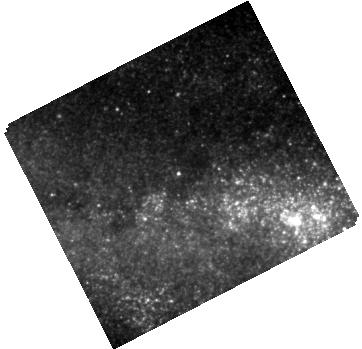
Target: SPIRITS-16TN
Instrument: WFC3/IR
Filter: F160W
Exposure: 7 min
Observation ID: hst_14258_08_wfc3_ir_f160w_id2808

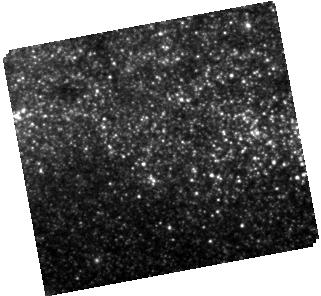
Target: SPIRITS-14QB
Instrument: WFC3/IR
Filter: F160W
Exposure: 3 min
Observation ID: hst_14258_01_wfc3_ir_f160w_id2801

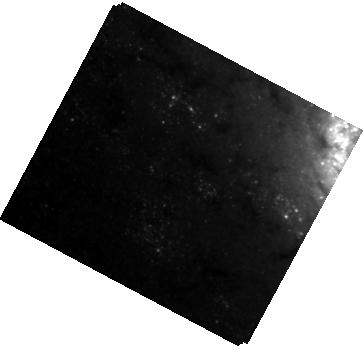
Target: SPIRITS-16AJ
Instrument: WFC3/IR
Filter: F110W
Exposure: 12 min
Observation ID: hst_14258_06_wfc3_ir_f110w_id2806

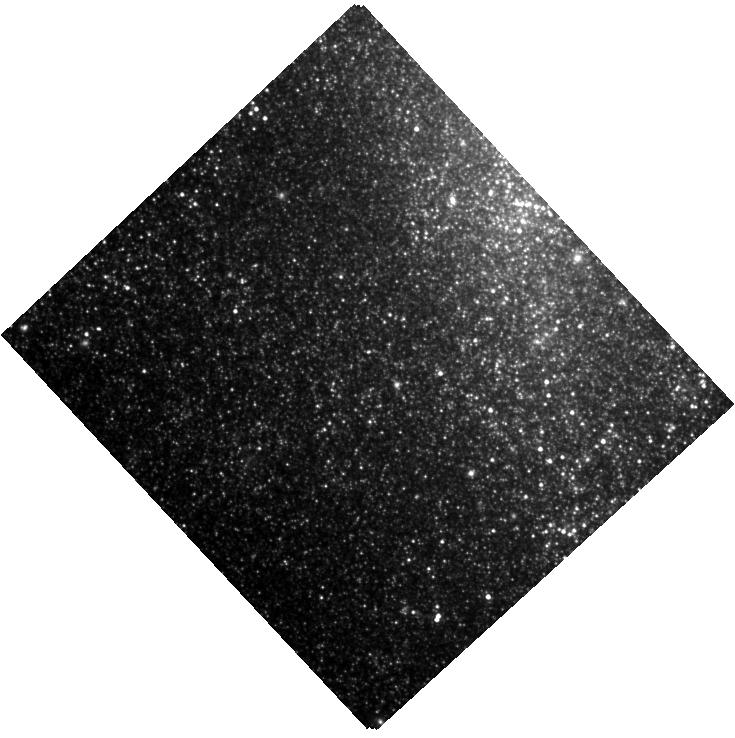
Target: SPIRITS-15QO+15AAG
Instrument: WFC3/IR
Filter: F160W
Exposure: 5 min
Observation ID: hst_14258_02_wfc3_ir_f160w_id2802

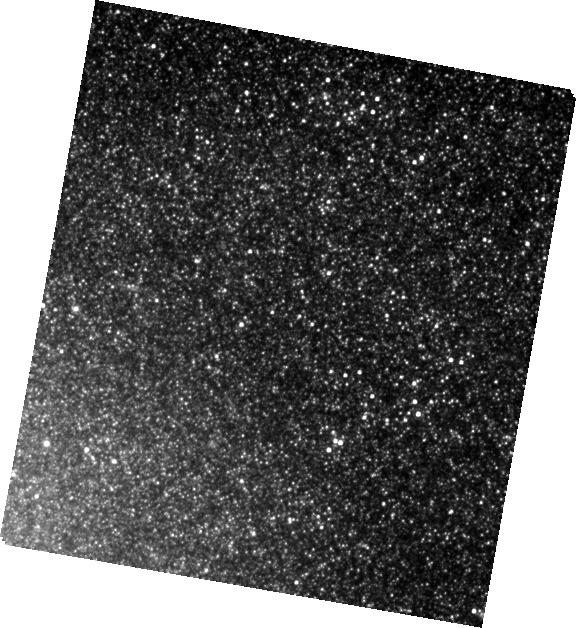
Target: SPIRITS-15WT
Instrument: WFC3/IR
Filter: F160W
Exposure: 5 min
Observation ID: hst_14258_05_wfc3_ir_f160w_id2805

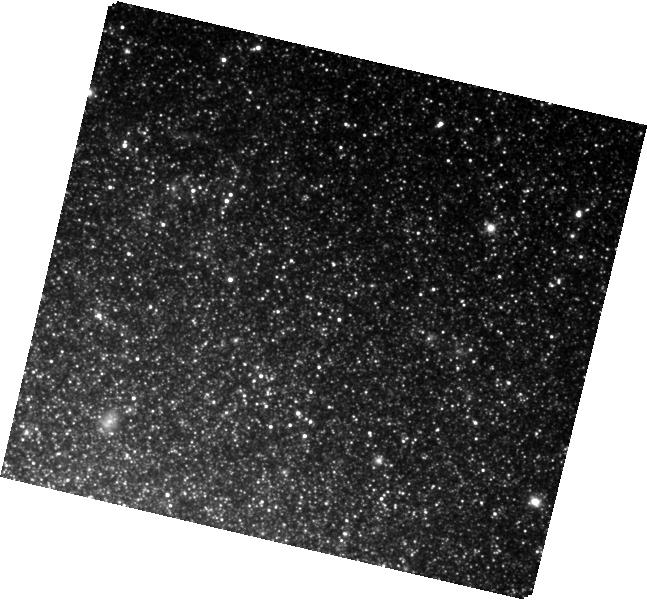
Target: SPIRITS-15AHG
Instrument: WFC3/IR
Filter: F110W
Exposure: 9 min
Observation ID: hst_14258_03_wfc3_ir_f110w_id2803

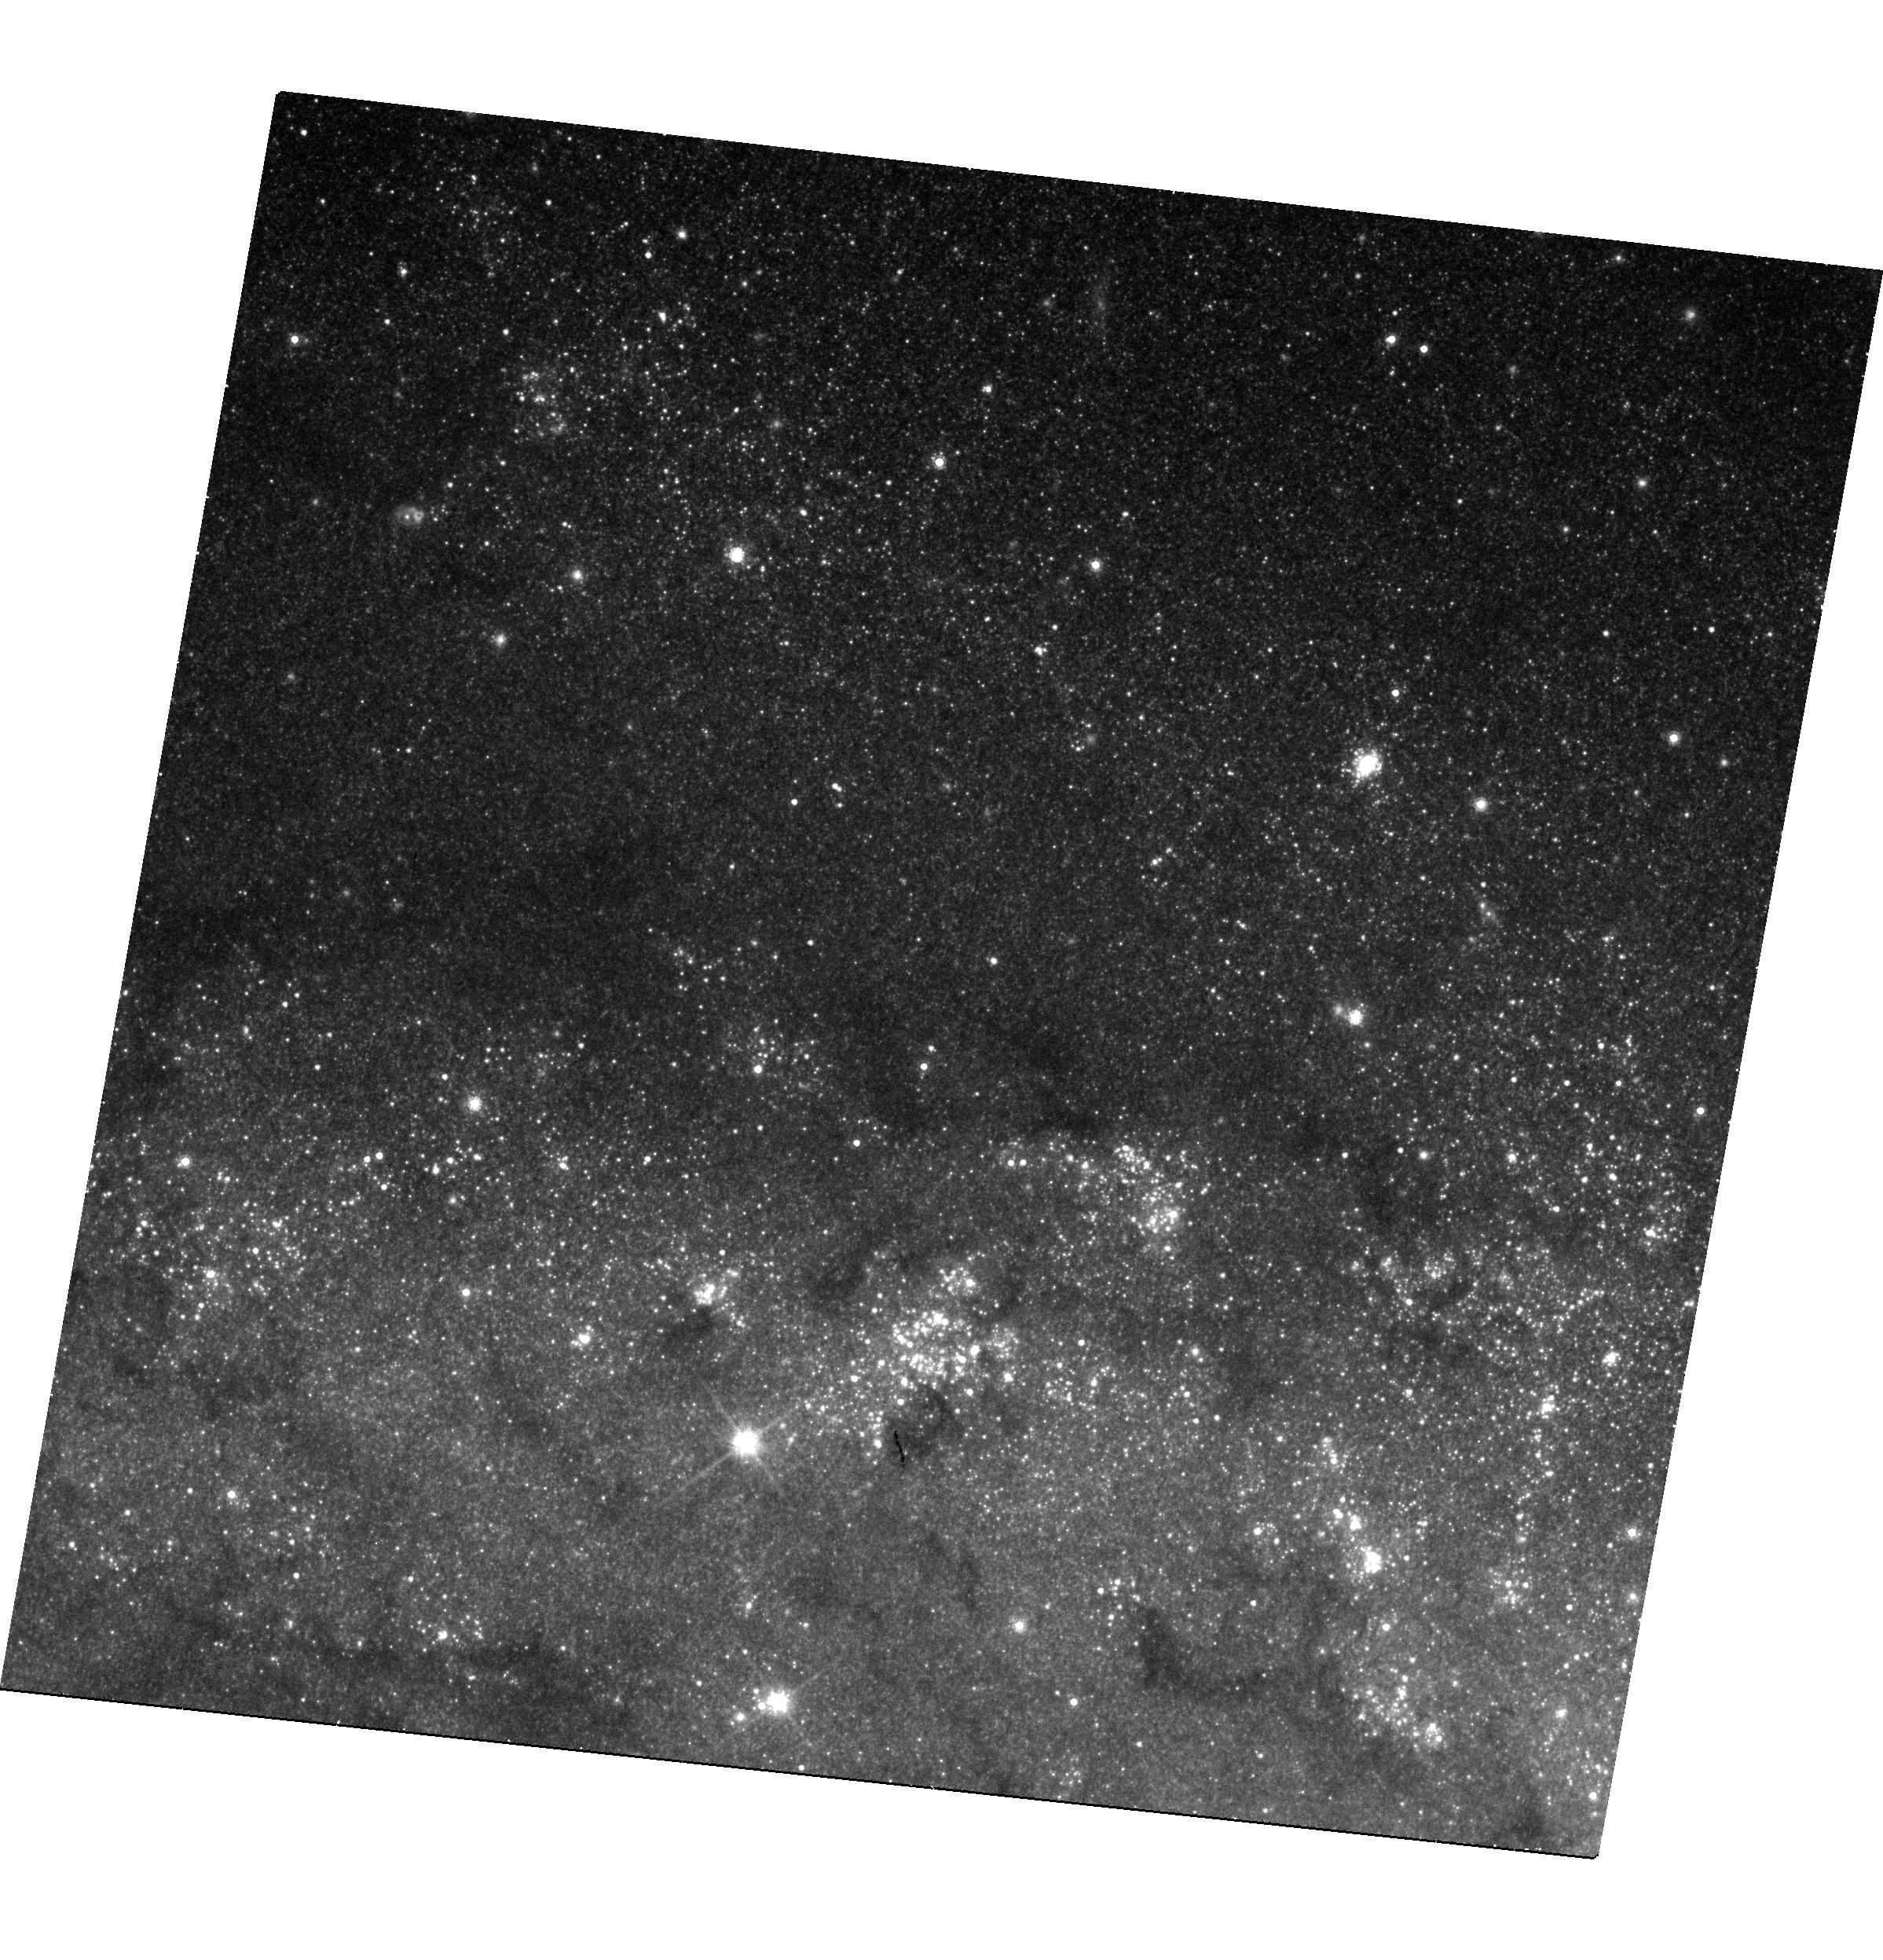
Target: SPIRITS-15AFP
Instrument: WFC3/UVIS
Filter: F814W
Exposure: 22 min
Observation ID: hst_14258_04_wfc3_uvis_f814w_id2804

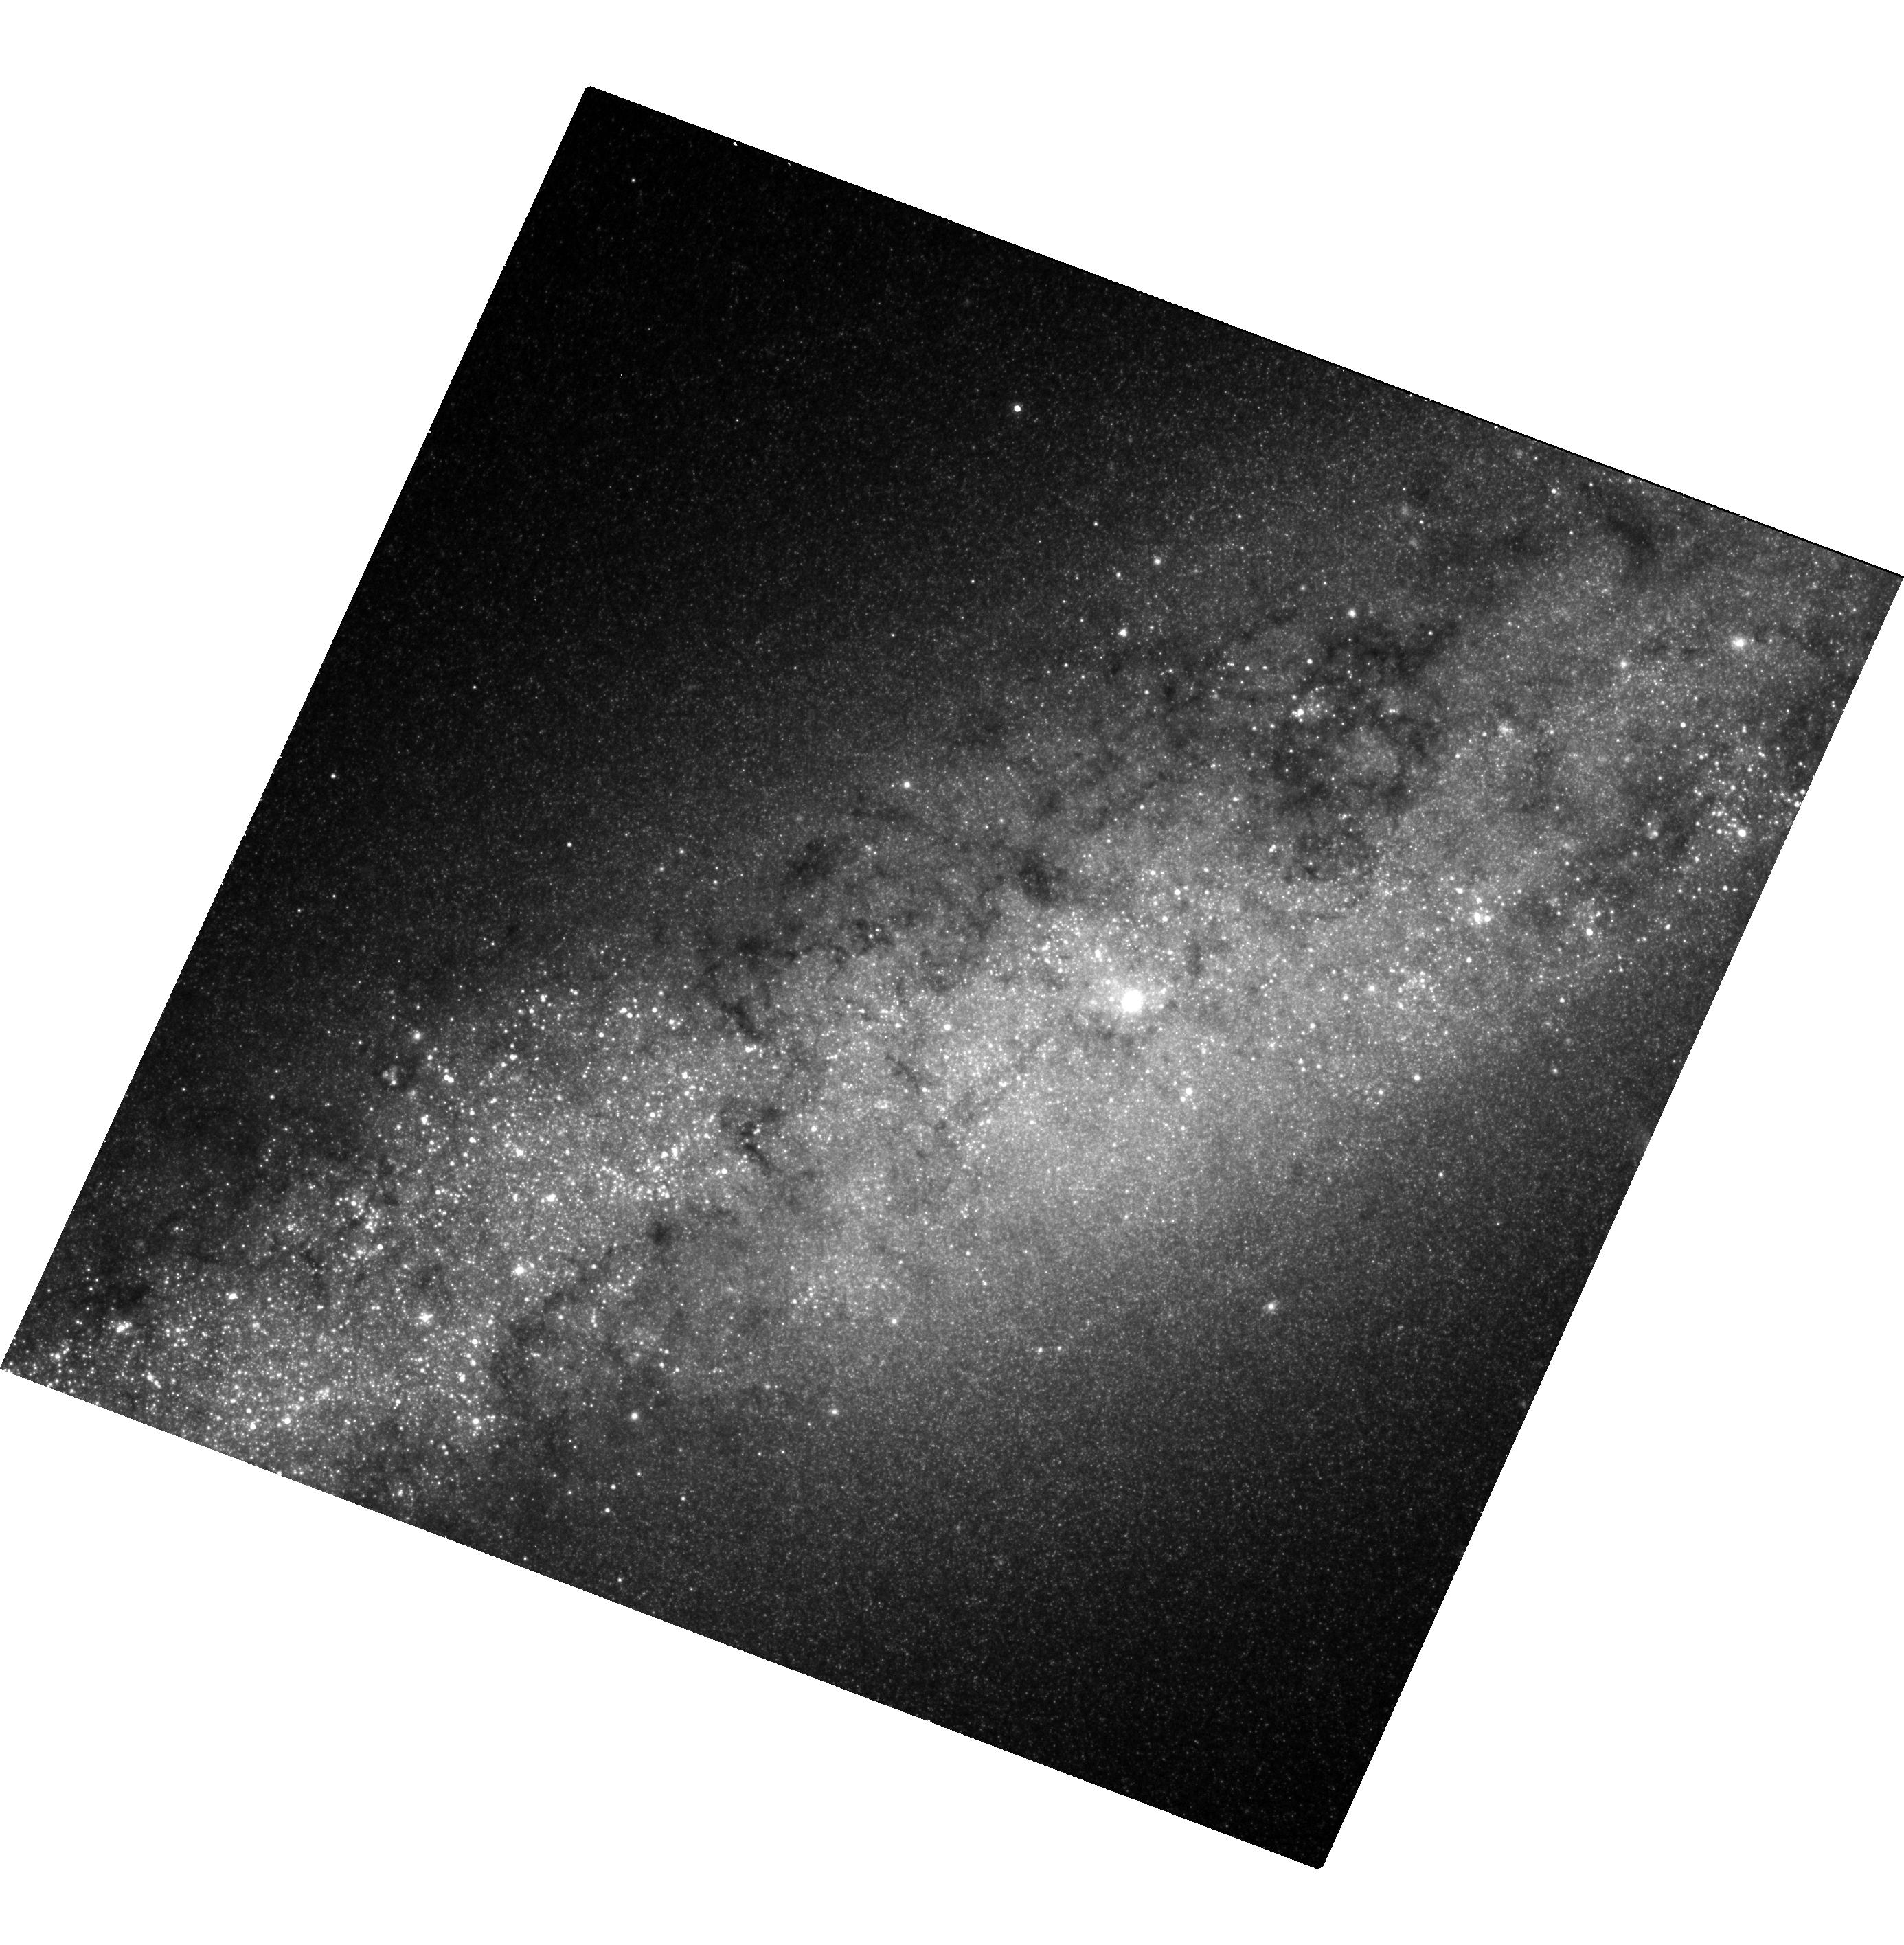
Target: SPIRITS-15MR+15MT
Instrument: WFC3/UVIS
Filter: F814W
Exposure: 26 min
Observation ID: hst_14258_07_wfc3_uvis_f814w_id2807

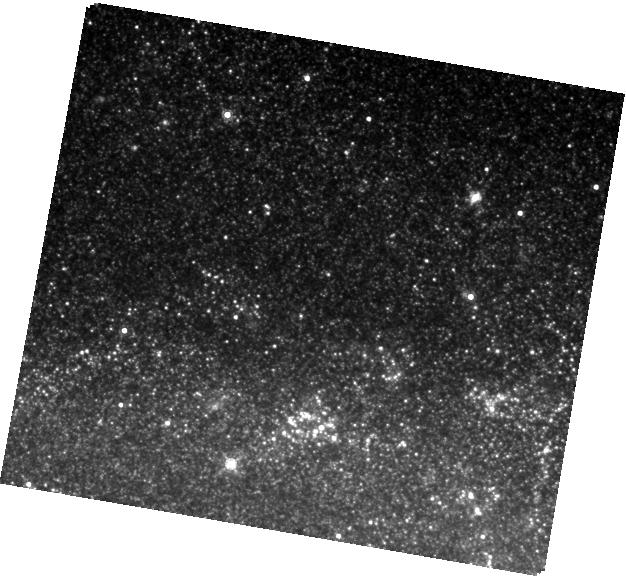
Target: SPIRITS-15AFP
Instrument: WFC3/IR
Filter: F160W
Exposure: 5 min
Observation ID: hst_14258_04_wfc3_ir_f160w_id2804

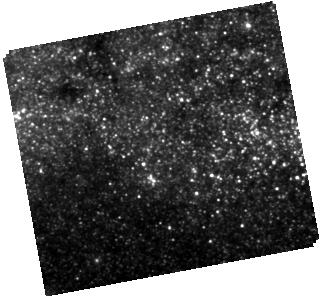
Target: SPIRITS-14QB
Instrument: WFC3/IR
Filter: F110W
Exposure: 12 min
Observation ID: hst_14258_01_wfc3_ir_f110w_id2801

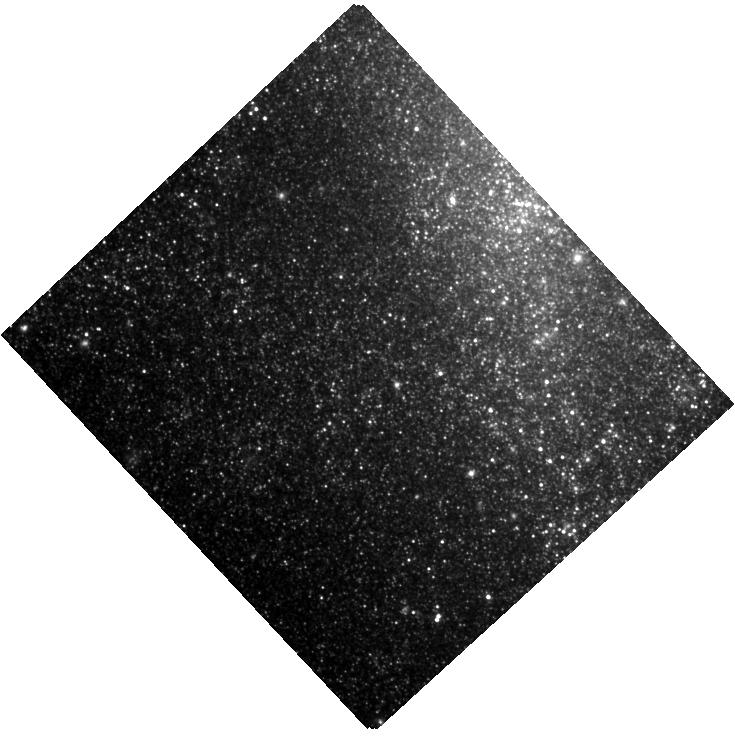
Target: SPIRITS-15QO+15AAG
Instrument: WFC3/IR
Filter: F110W
Exposure: 9 min
Observation ID: hst_14258_02_wfc3_ir_f110w_id2802

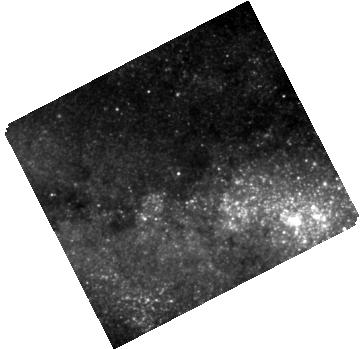
Target: SPIRITS-16TN
Instrument: WFC3/IR
Filter: F110W
Exposure: 12 min
Observation ID: hst_14258_08_wfc3_ir_f110w_id2808

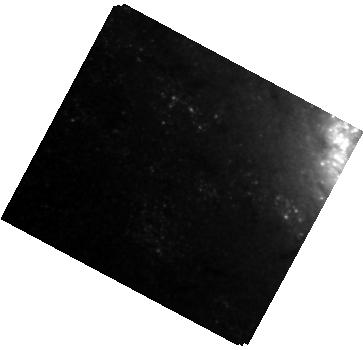
Target: SPIRITS-16AJ
Instrument: WFC3/IR
Filter: F160W
Exposure: 3 min
Observation ID: hst_14258_06_wfc3_ir_f160w_id2806

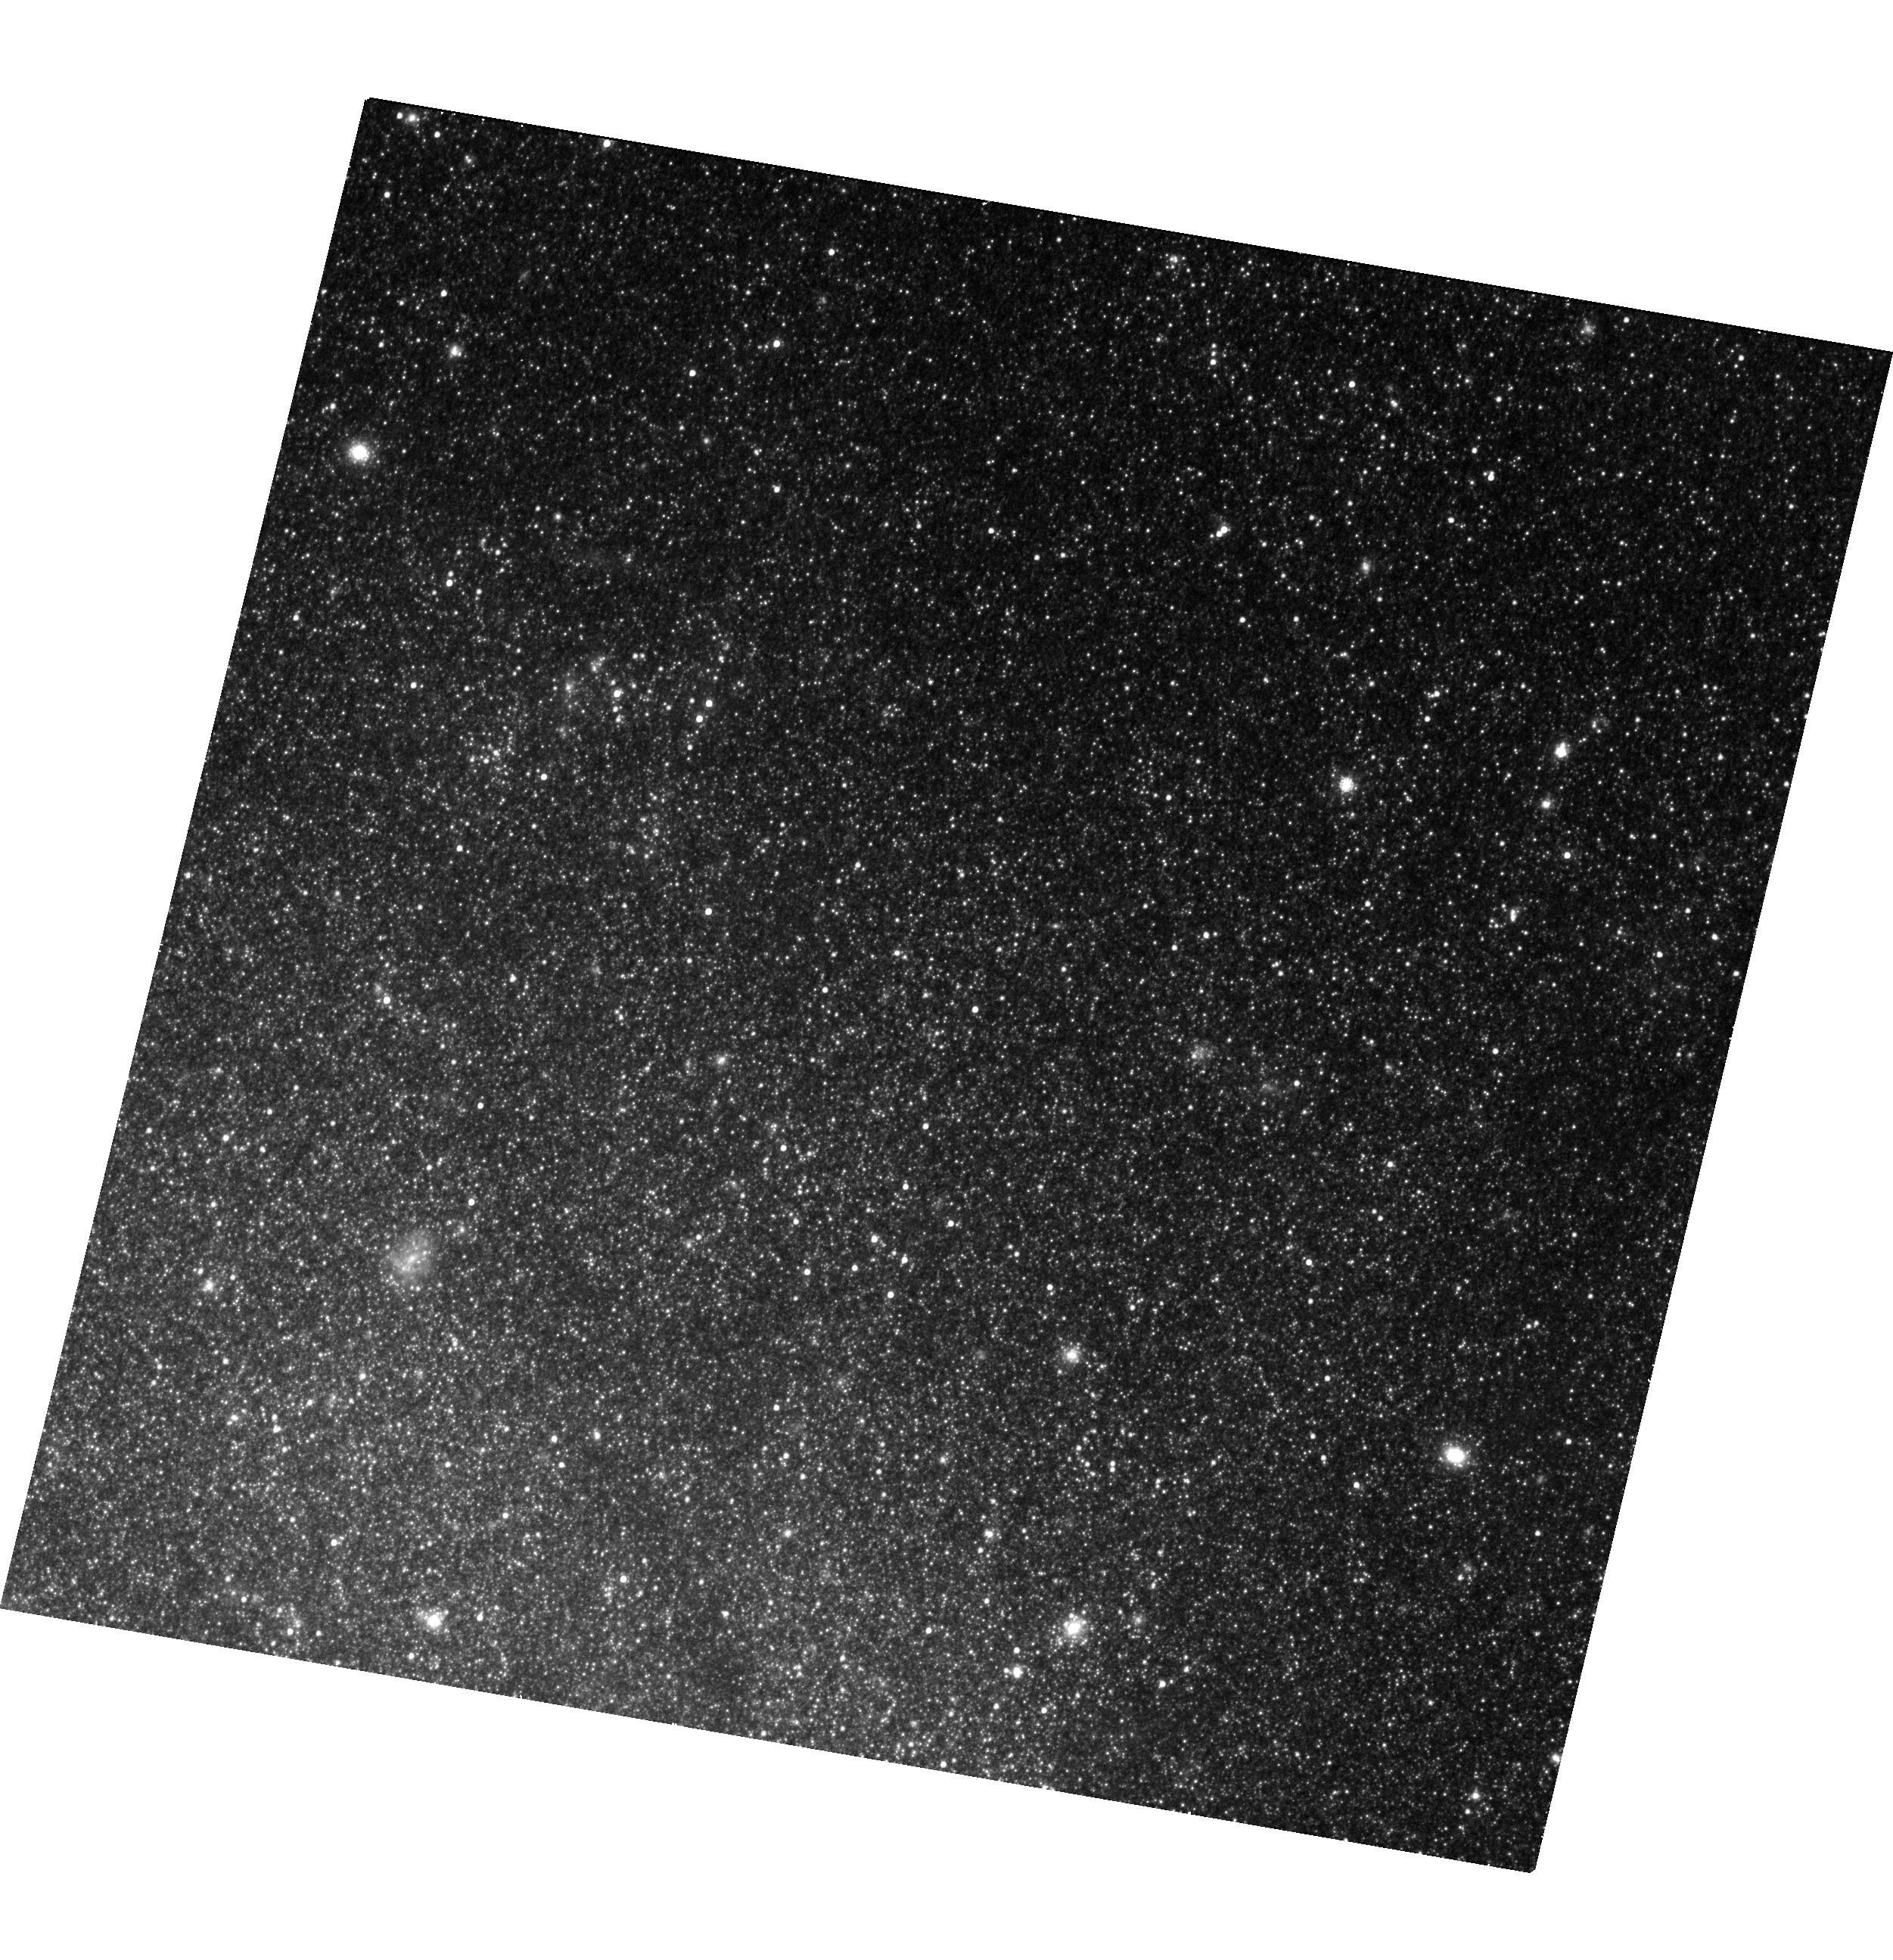
Target: SPIRITS-15AHG
Instrument: WFC3/UVIS
Filter: F814W
Exposure: 25 min
Observation ID: hst_14258_03_wfc3_uvis_f814w_id2803

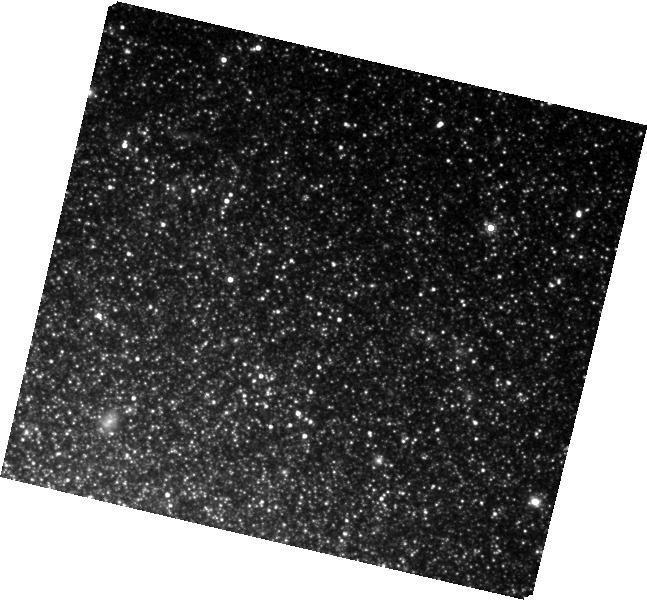
Target: SPIRITS-15AHG
Instrument: WFC3/IR
Filter: F160W
Exposure: 5 min
Observation ID: hst_14258_03_wfc3_ir_f160w_id2803

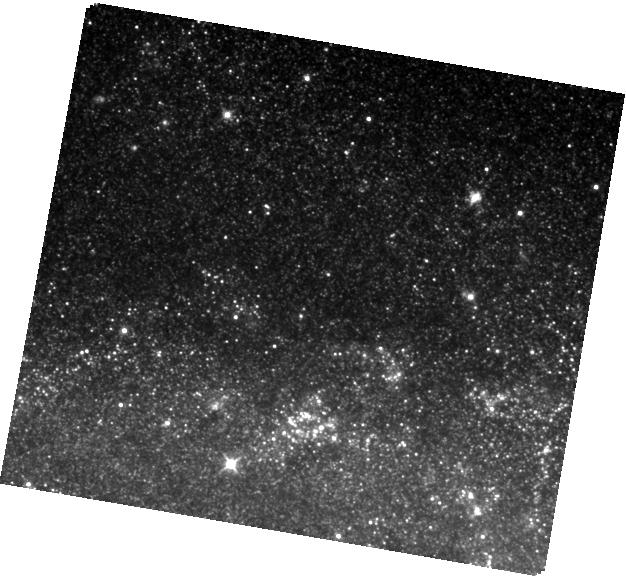
Target: SPIRITS-15AFP
Instrument: WFC3/IR
Filter: F110W
Exposure: 8 min
Observation ID: hst_14258_04_wfc3_ir_f110w_id2804

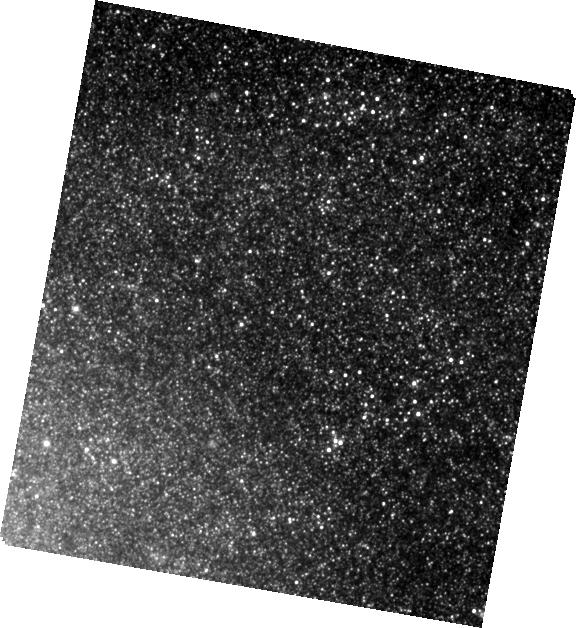
Target: SPIRITS-15WT
Instrument: WFC3/IR
Filter: F110W
Exposure: 8 min
Observation ID: hst_14258_05_wfc3_ir_f110w_id2805

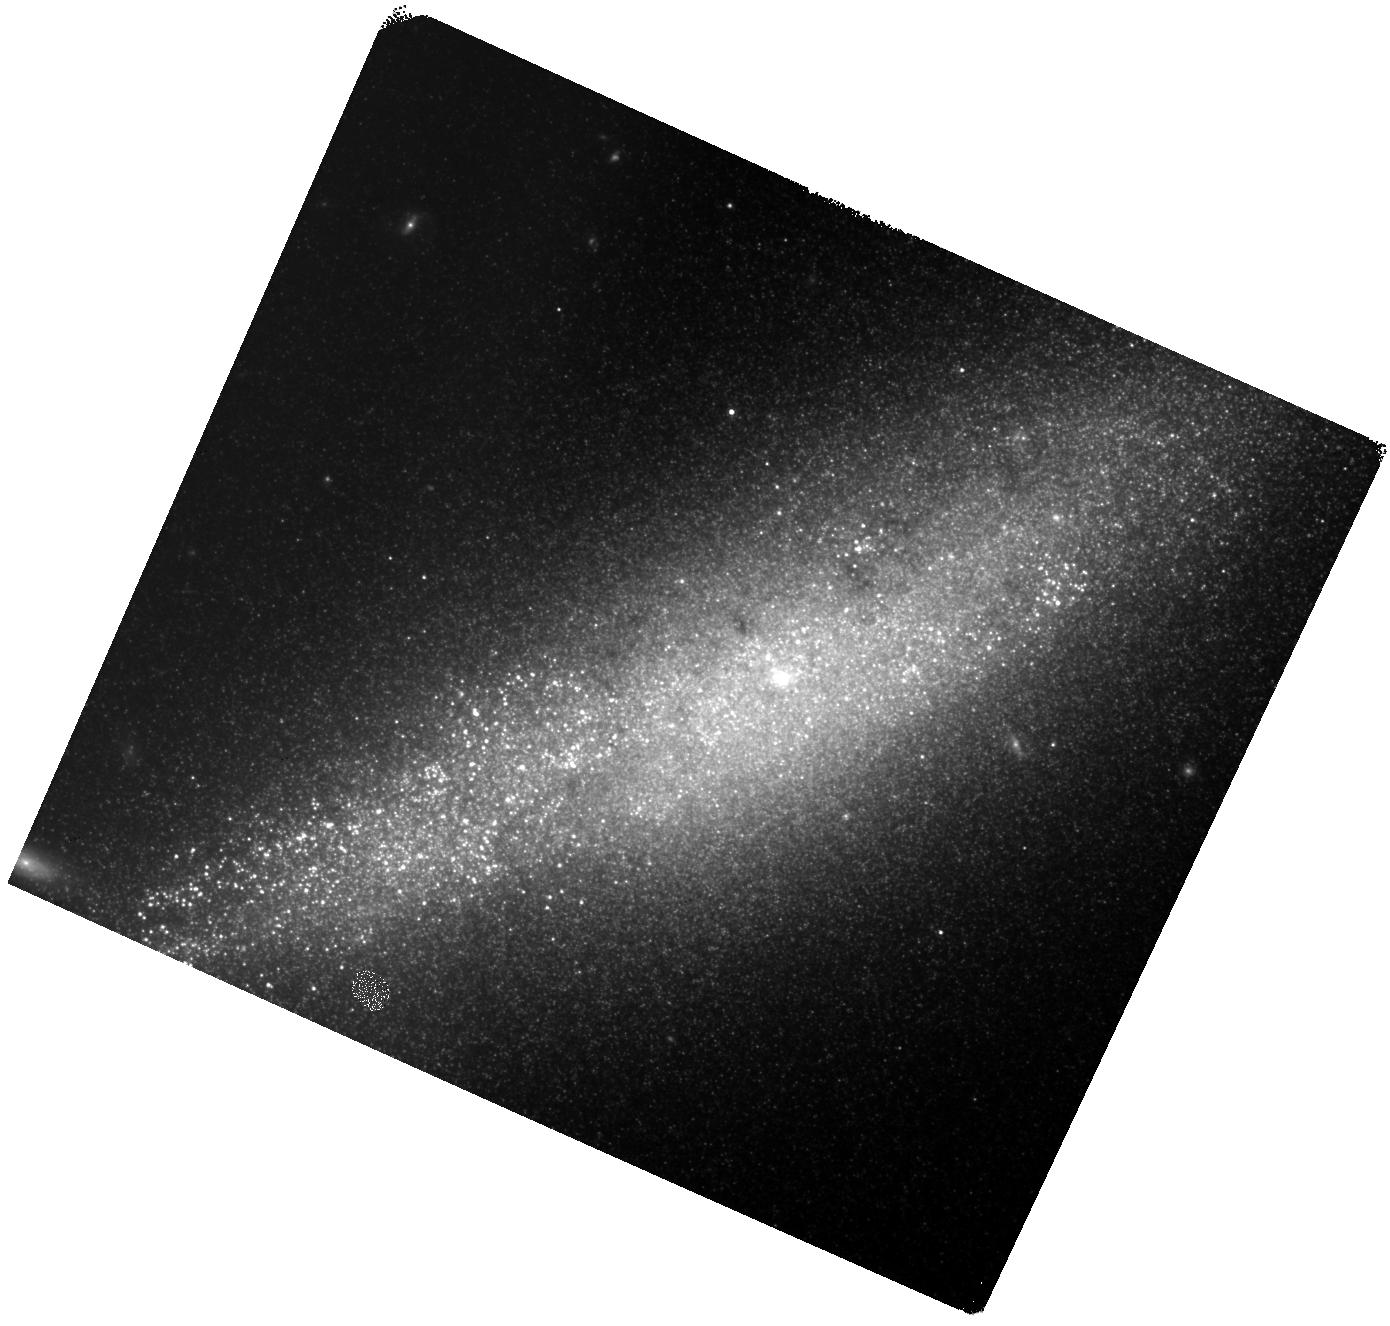
Target: SPIRITS-15MR+15MT
Instrument: WFC3/IR
Filter: F160W
Exposure: 11 min
Observation ID: hst_14258_07_wfc3_ir_f160w_id2807

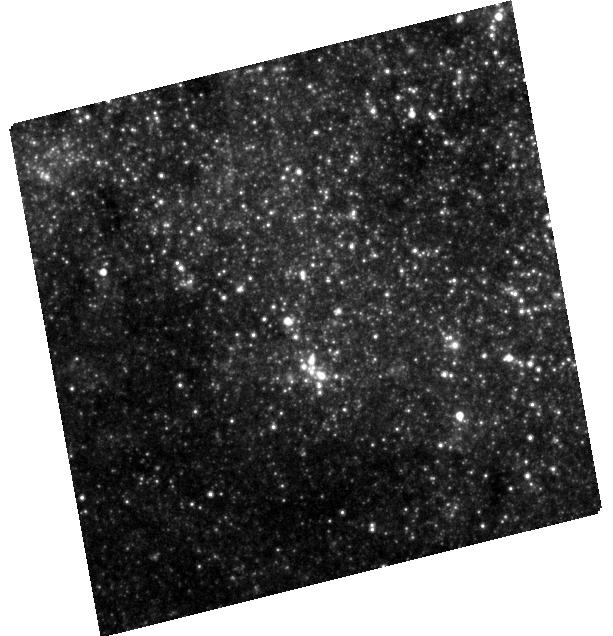
Target: SPIRITS-14QB
Instrument: WFC3/UVIS
Filter: F814W
Exposure: 26 min
Observation ID: hst_14258_01_wfc3_uvis_f814w_id2801

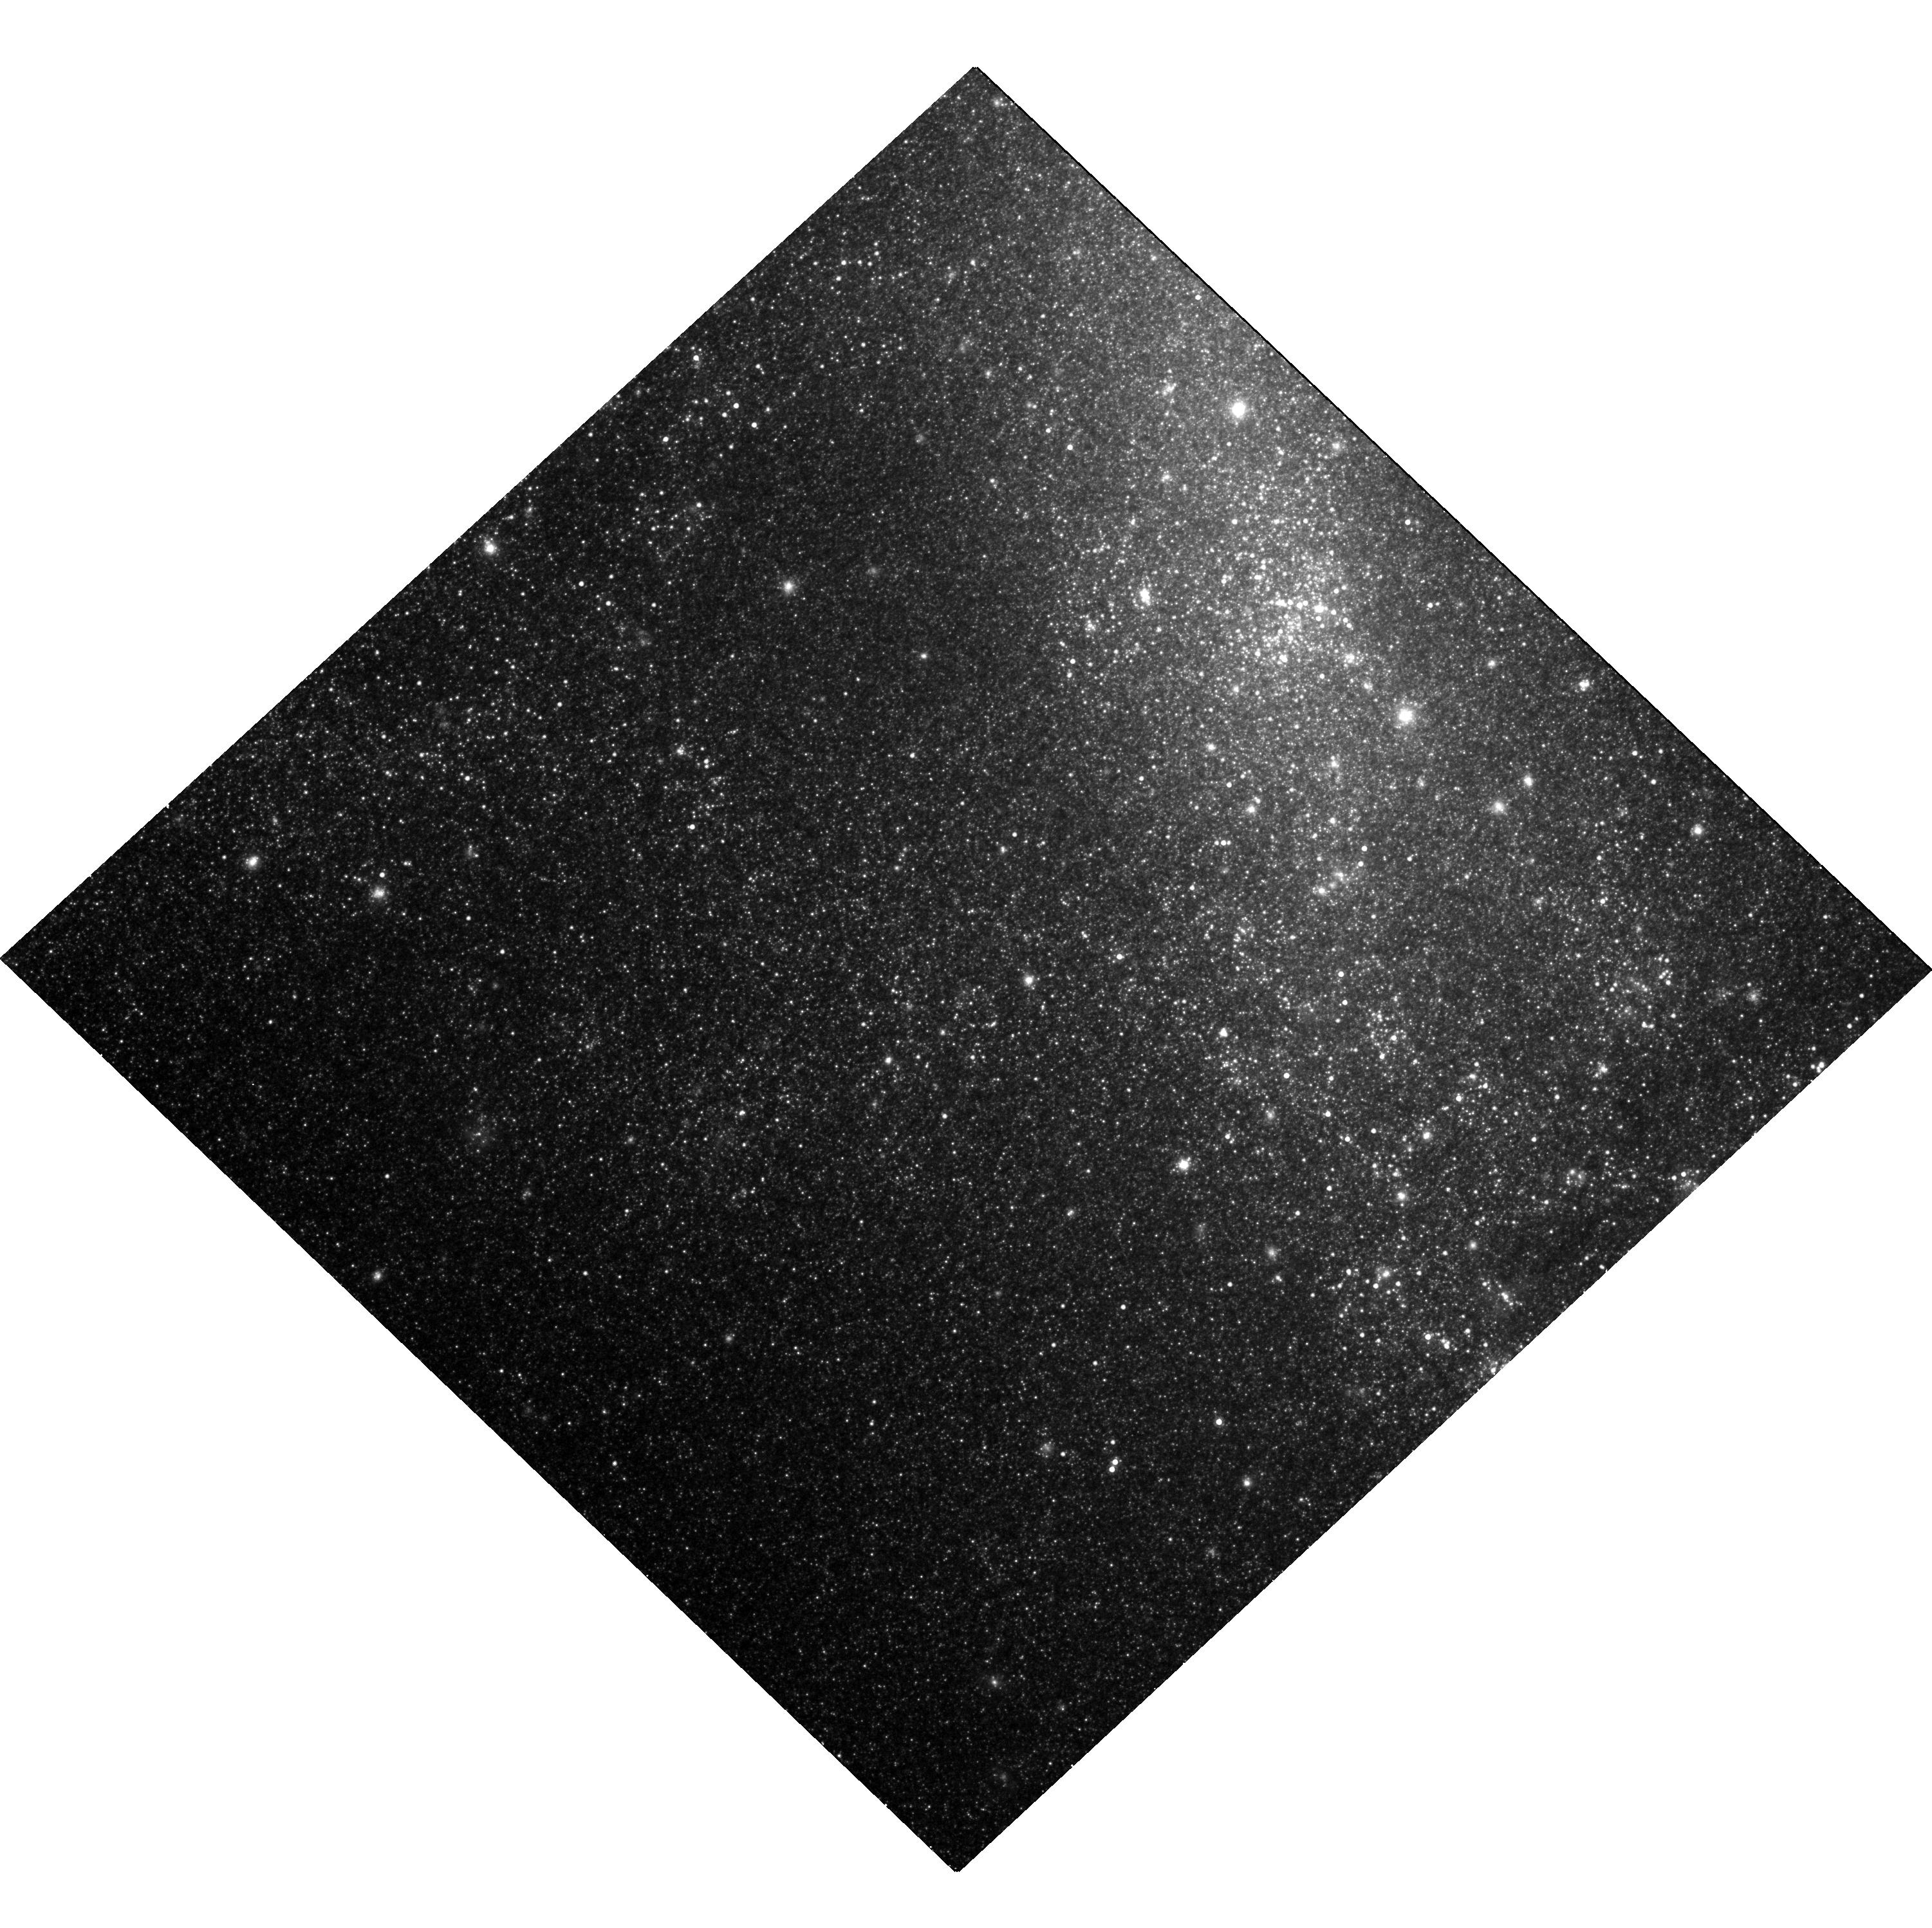
Target: SPIRITS-15QO+15AAG
Instrument: WFC3/UVIS
Filter: F814W
Exposure: 25 min
Observation ID: hst_14258_02_wfc3_uvis_f814w_id2802

The Nature of SPIRITS Mid-Infrared Extragalactic Transients (PI: Bond, Howard E.)

Our team is conducting a large-scale time-domain search for mid-infrared (MIR) transients in 194 nearby galaxies, using the warm Spitzer telescope. This program, called SPIRITS (SPitzer InfraRed Intensive Transients Survey) is underway now, and will continue throughout all of HST Cycle 23. Among the astrophysical transients that we have found is a puzzling new class of luminous extragalactic MIR eruptions that lack conspicuous ground-based optical counterparts. They have MIR luminosities between those of novae and supernovae, and appear to be associated with spiral arms. Because of the lack of optical counterparts and of obvious progenitors, their exact nature is unclear. They have a wide range of eruption timescales, ranging from months to several years. To explore their nature, we propose to obtain deep images of eight such events during Cycle 23, using WFC3 UVIS and IR observations. These will be non-disruptive Targets of Opportunity, with the exposures obtained about 4 weeks after the Spitzer discoveries. We will select transients that are at sites previously imaged by HST, so that we can look for progenitor objects, characterize the stellar populations at the outburst sites, and attempt to detect faint optical or near-IR counterparts at HST depth and resolution. By observing 8 events, we will sample their diverse range of outburst timescales, luminosities, and other properties.